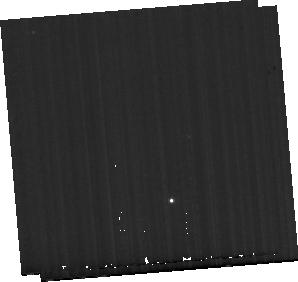
Target: MCG-05-23-016-BKG. Instrument: MIRI. Filter: F560W. Exposure: 9 min. Observation ID: jw01670-o012_t012_miri_f560w-sub256

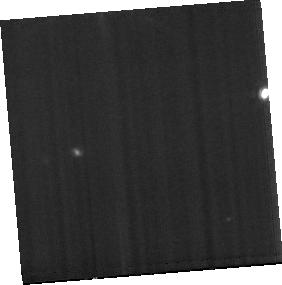
Target: MCG-05-23-016. Instrument: MIRI. Filter: F1000W. Exposure: 19 min. Observation ID: jw01670-o006_t006_miri_f1000w-sub256

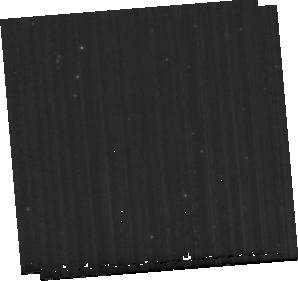
Target: ESO137-G034-BKG. Instrument: MIRI. Filter: F560W. Exposure: 10 min. Observation ID: jw01670-o008_t008_miri_f560w-sub256

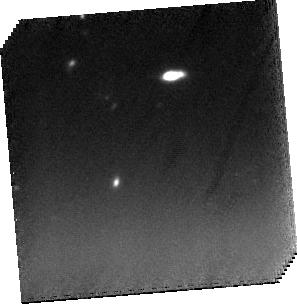
Target: NGC5506. Instrument: MIRI. Filter: F1000W. Exposure: 37 min. Observation ID: jw01670-o007_t001_miri_f1000w-sub256

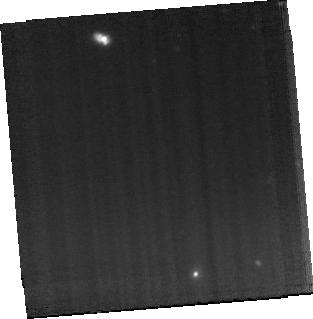
Target: NGC5728. Instrument: MIRI. Filter: F1000W. Exposure: 1.2 h. Observation ID: jw01670-o004_t003_miri_f1000w-sub256

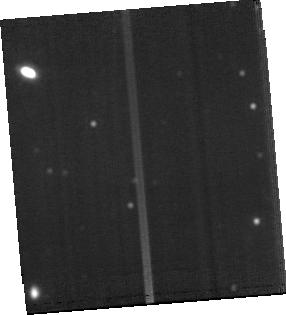
Target: ESO137-G034. Instrument: MIRI. Filter: F1500W. Exposure: 38 min. Observation ID: jw01670-o003_t002_miri_f1500w-sub256

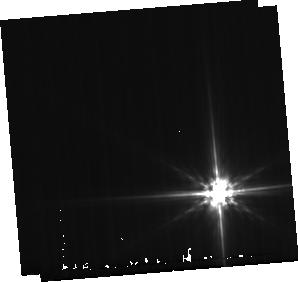
Target: NGC5506-BKG. Instrument: MIRI. Filter: F560W. Exposure: 9 min. Observation ID: jw01670-o001_t007_miri_f560w-sub256

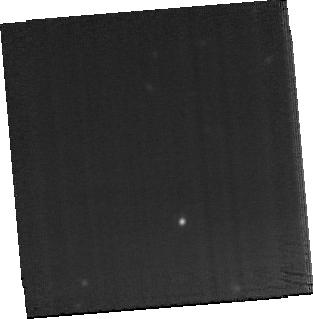
Target: NGC3081. Instrument: MIRI. Filter: F1500W. Exposure: 1.3 h. Observation ID: jw01670-o011_t004_miri_f1500w-sub256

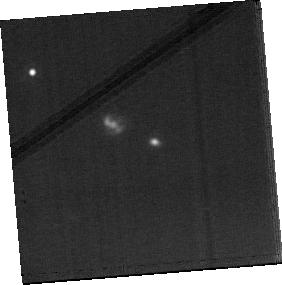
Target: NGC7172. Instrument: MIRI. Filter: F1500W. Exposure: 19 min. Observation ID: jw01670-o009_t005_miri_f1500w-sub256

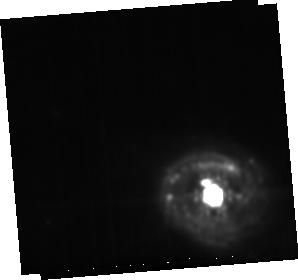
Target: NGC5728-BKG. Instrument: MIRI. Filter: F1500W. Exposure: 10 min. Observation ID: jw01670-o010_t010_miri_f1500w-sub256

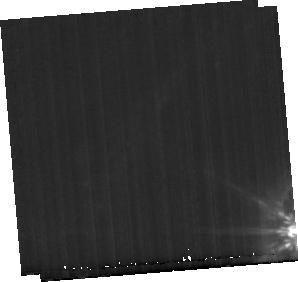
Target: NGC3081-BKG. Instrument: MIRI. Filter: F1000W. Exposure: 10 min. Observation ID: jw01670-o005_t011_miri_f1000w-sub256

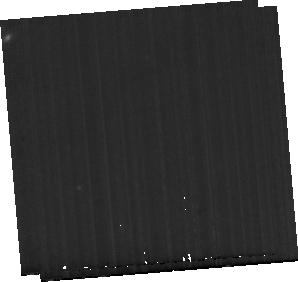
Target: NGC7172-BKG. Instrument: MIRI. Filter: F1000W. Exposure: 9 min. Observation ID: jw01670-o002_t009_miri_f1000w-sub256

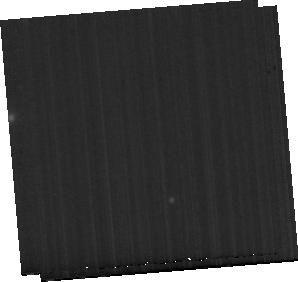
Target: MCG-05-23-016-BKG. Instrument: MIRI. Filter: F1500W. Exposure: 9 min. Observation ID: jw01670-o012_t012_miri_f1500w-sub256

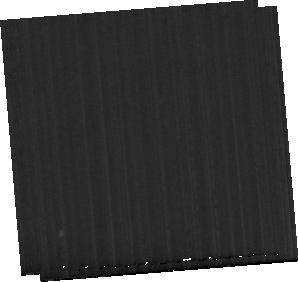
Target: ESO137-G034-BKG. Instrument: MIRI. Filter: F1500W. Exposure: 10 min. Observation ID: jw01670-o008_t008_miri_f1500w-sub256

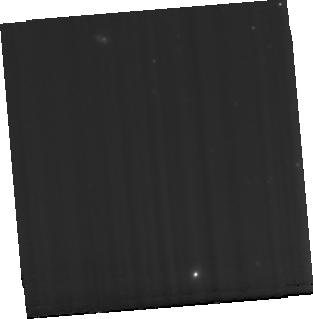
Target: NGC5728. Instrument: MIRI. Filter: F560W. Exposure: 1.2 h. Observation ID: jw01670-o004_t003_miri_f560w-sub256

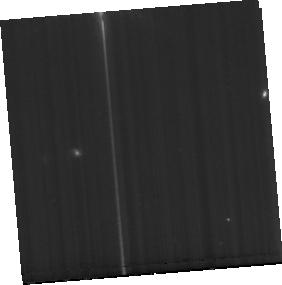
Target: MCG-05-23-016. Instrument: MIRI. Filter: F560W. Exposure: 19 min. Observation ID: jw01670-o006_t006_miri_f560w-sub256

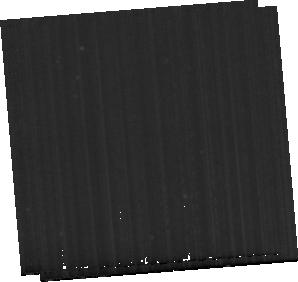
Target: ESO137-G034-BKG. Instrument: MIRI. Filter: F1000W. Exposure: 10 min. Observation ID: jw01670-o008_t008_miri_f1000w-sub256

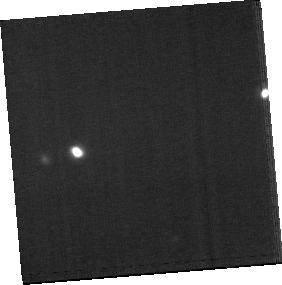
Target: MCG-05-23-016. Instrument: MIRI. Filter: F1500W. Exposure: 19 min. Observation ID: jw01670-o006_t006_miri_f1500w-sub256

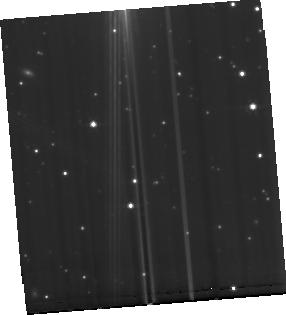
Target: ESO137-G034. Instrument: MIRI. Filter: F560W. Exposure: 38 min. Observation ID: jw01670-o003_t002_miri_f560w-sub256

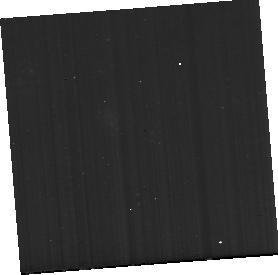
Target: NGC7172. Instrument: MIRI. Filter: F560W. Exposure: 19 min. Observation ID: jw01670-o009_t005_miri_f560w-sub256

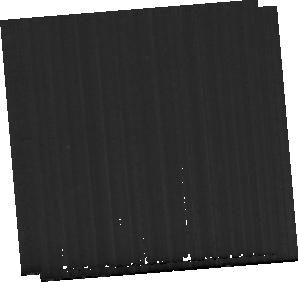
Target: NGC7172-BKG. Instrument: MIRI. Filter: F560W. Exposure: 9 min. Observation ID: jw01670-o002_t009_miri_f560w-sub256

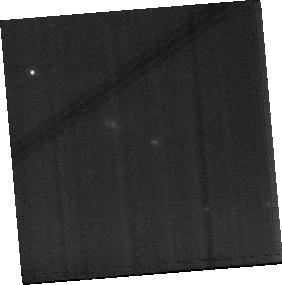
Target: NGC7172. Instrument: MIRI. Filter: F1000W. Exposure: 19 min. Observation ID: jw01670-o009_t005_miri_f1000w-sub256

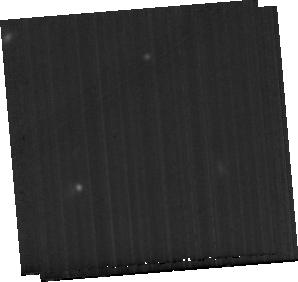
Target: NGC7172-BKG. Instrument: MIRI. Filter: F1500W. Exposure: 9 min. Observation ID: jw01670-o002_t009_miri_f1500w-sub256

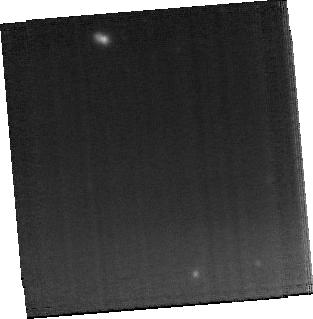
Target: NGC5728. Instrument: MIRI. Filter: F1500W. Exposure: 1.2 h. Observation ID: jw01670-o004_t003_miri_f1500w-sub256

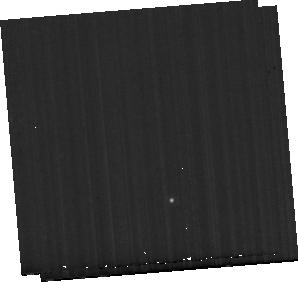
Target: MCG-05-23-016-BKG. Instrument: MIRI. Filter: F1000W. Exposure: 9 min. Observation ID: jw01670-o012_t012_miri_f1000w-sub256

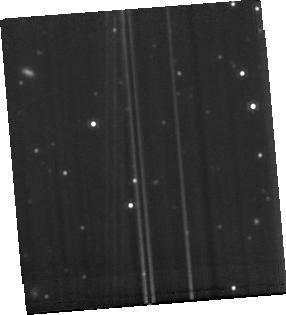
Target: ESO137-G034. Instrument: MIRI. Filter: F1000W. Exposure: 38 min. Observation ID: jw01670-o003_t002_miri_f1000w-sub256

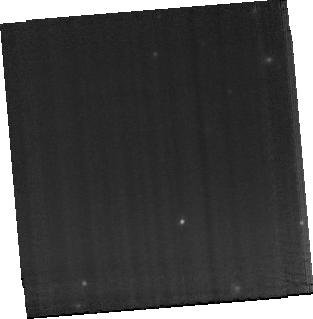
Target: NGC3081. Instrument: MIRI. Filter: F1000W. Exposure: 1.3 h. Observation ID: jw01670-o011_t004_miri_f1000w-sub256

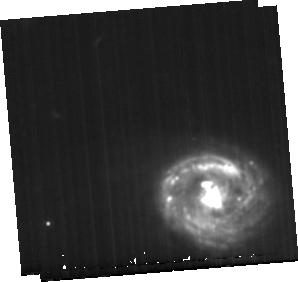
Target: NGC5728-BKG. Instrument: MIRI. Filter: F1000W. Exposure: 10 min. Observation ID: jw01670-o010_t010_miri_f1000w-sub256

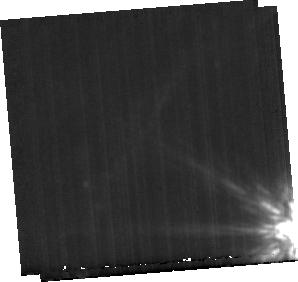
Target: NGC3081-BKG. Instrument: MIRI. Filter: F1500W. Exposure: 10 min. Observation ID: jw01670-o005_t011_miri_f1500w-sub256

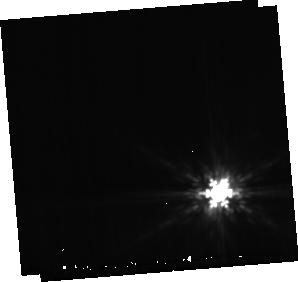
Target: NGC5506-BKG. Instrument: MIRI. Filter: F1000W. Exposure: 9 min. Observation ID: jw01670-o001_t007_miri_f1000w-sub256

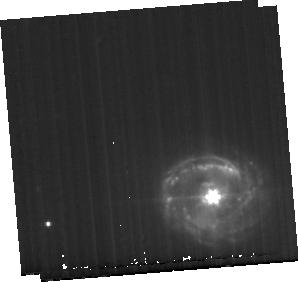
Target: NGC5728-BKG. Instrument: MIRI. Filter: F560W. Exposure: 10 min. Observation ID: jw01670-o010_t010_miri_f560w-sub256

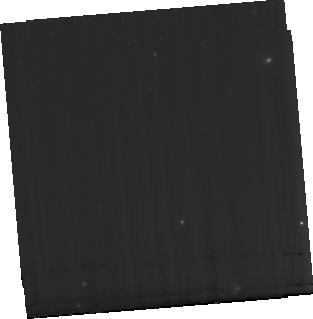
Target: NGC3081. Instrument: MIRI. Filter: F560W. Exposure: 1.3 h. Observation ID: jw01670-o011_t004_miri_f560w-sub256

Closing in on the launching sites of AGN outflows (PI: Shimizu, Thomas Taro)

Supermassive black holes, and the outflows they drive, are an established part of our understanding of galaxy evolution. Indeed, cosmological models rely on outflows to reproduce the observed scaling relations. But the enormous range of outflow rates that are measured for AGN of the same luminosity, highlights a gaping hole in our understanding of how outflows are launched and driven. Our sample of AGN at similar distances and with similar luminosities, but with outflow rates differing by two orders of magnitude, provides the ideal opportunity to fill this gap. We will exploit the rich suite of diagnostics at 5-29um with MIRI MRS integral field spectroscopy and the sensitivity and resolution of JWST. Our analysis is built on the three cornerstones of molecular gas, ionized gas, and dust - observed together at the same resolution over the same scales, enabling us to build a holistic view of the central few hundred parsecs. From the spatially resolved kinematics we will construct geometrical models that provide a direct view of how gas is fed in from the circumnuclear disk through the obscuring torus and driven out in the outflow. We will associate the PAHs and the hot dust continuum to each of these components to test new models of the torus. And from the numerous line ratios, we will quantify the role of AGN versus stellar photoionization on the different structures. Piecing this together will enable us to highlight the physical processes that determine the prominence of the observed outflow, leading to a major advance in our understanding of the key mechanisms at the root of AGN fuelling and feedback.